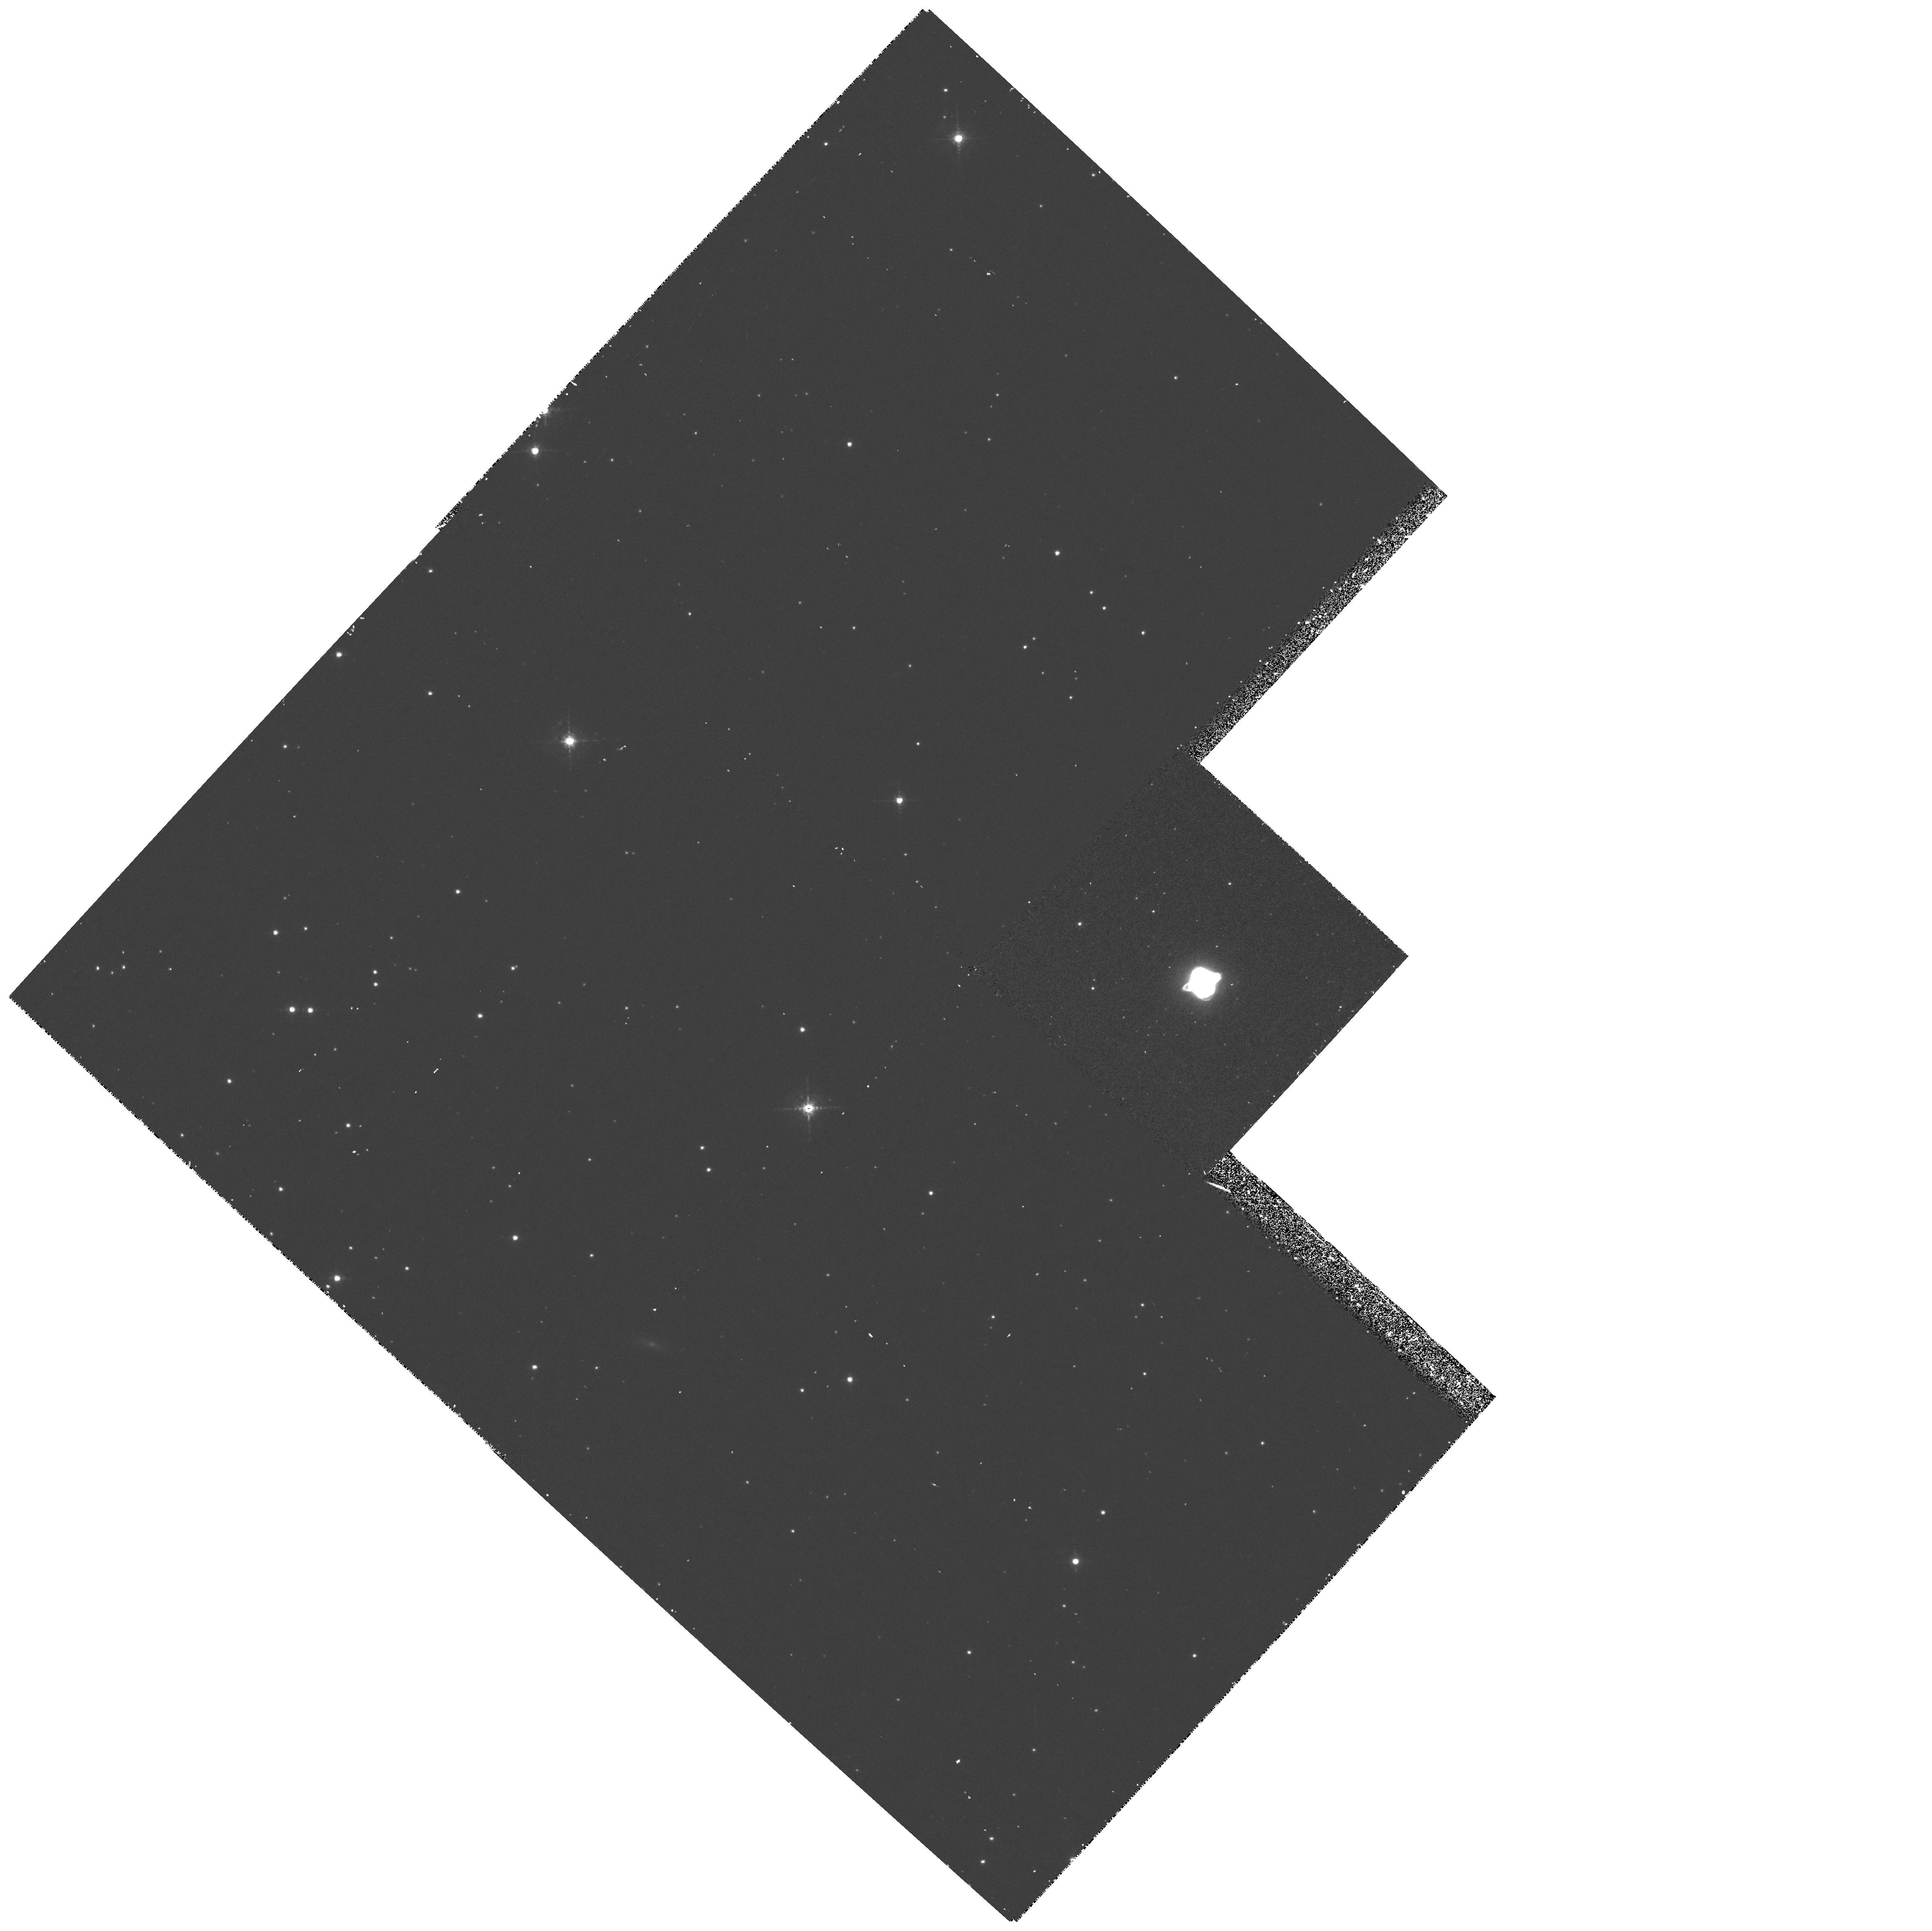
Target: HE3-1357-OFFSET
Instrument: WFPC2/PC
Filter: F631N
Exposure: 37 min
Observation ID: hst_6039_01_wfpc2_pc_f631n_u34101

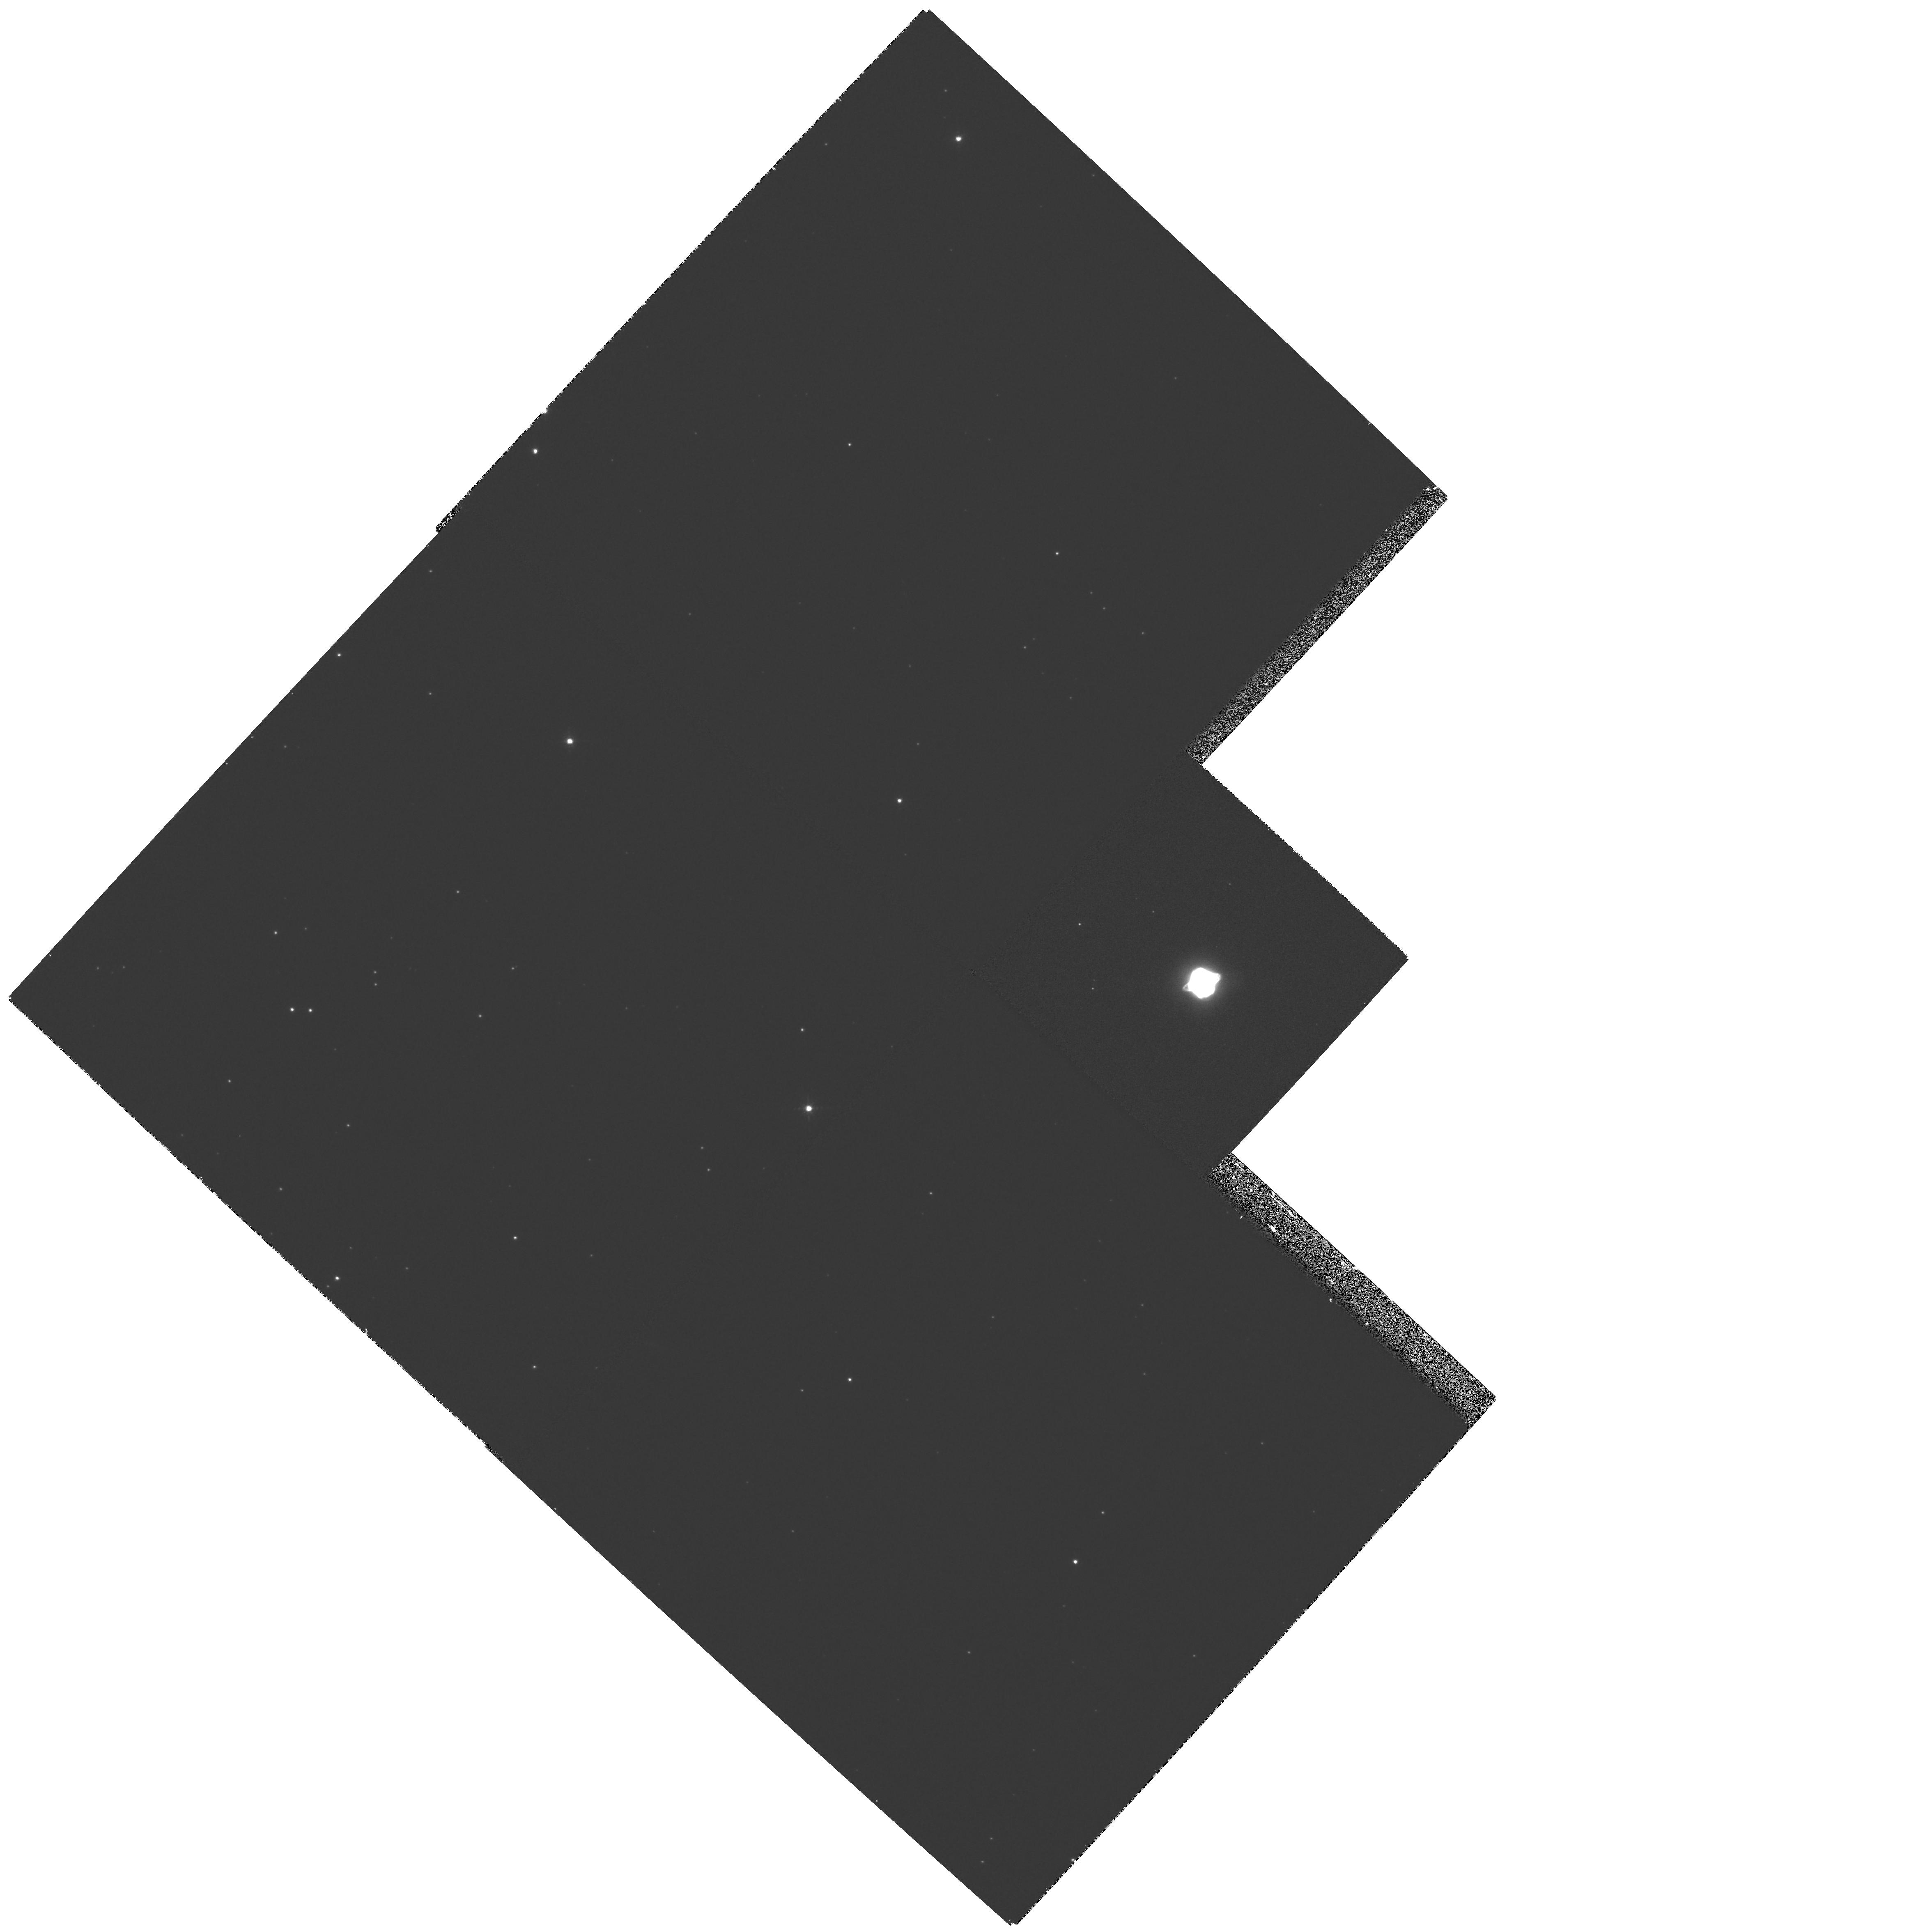
Target: HE3-1357-OFFSET
Instrument: WFPC2/PC
Filter: F658N
Exposure: 12 min
Observation ID: hst_6039_01_wfpc2_pc_f658n_u34101

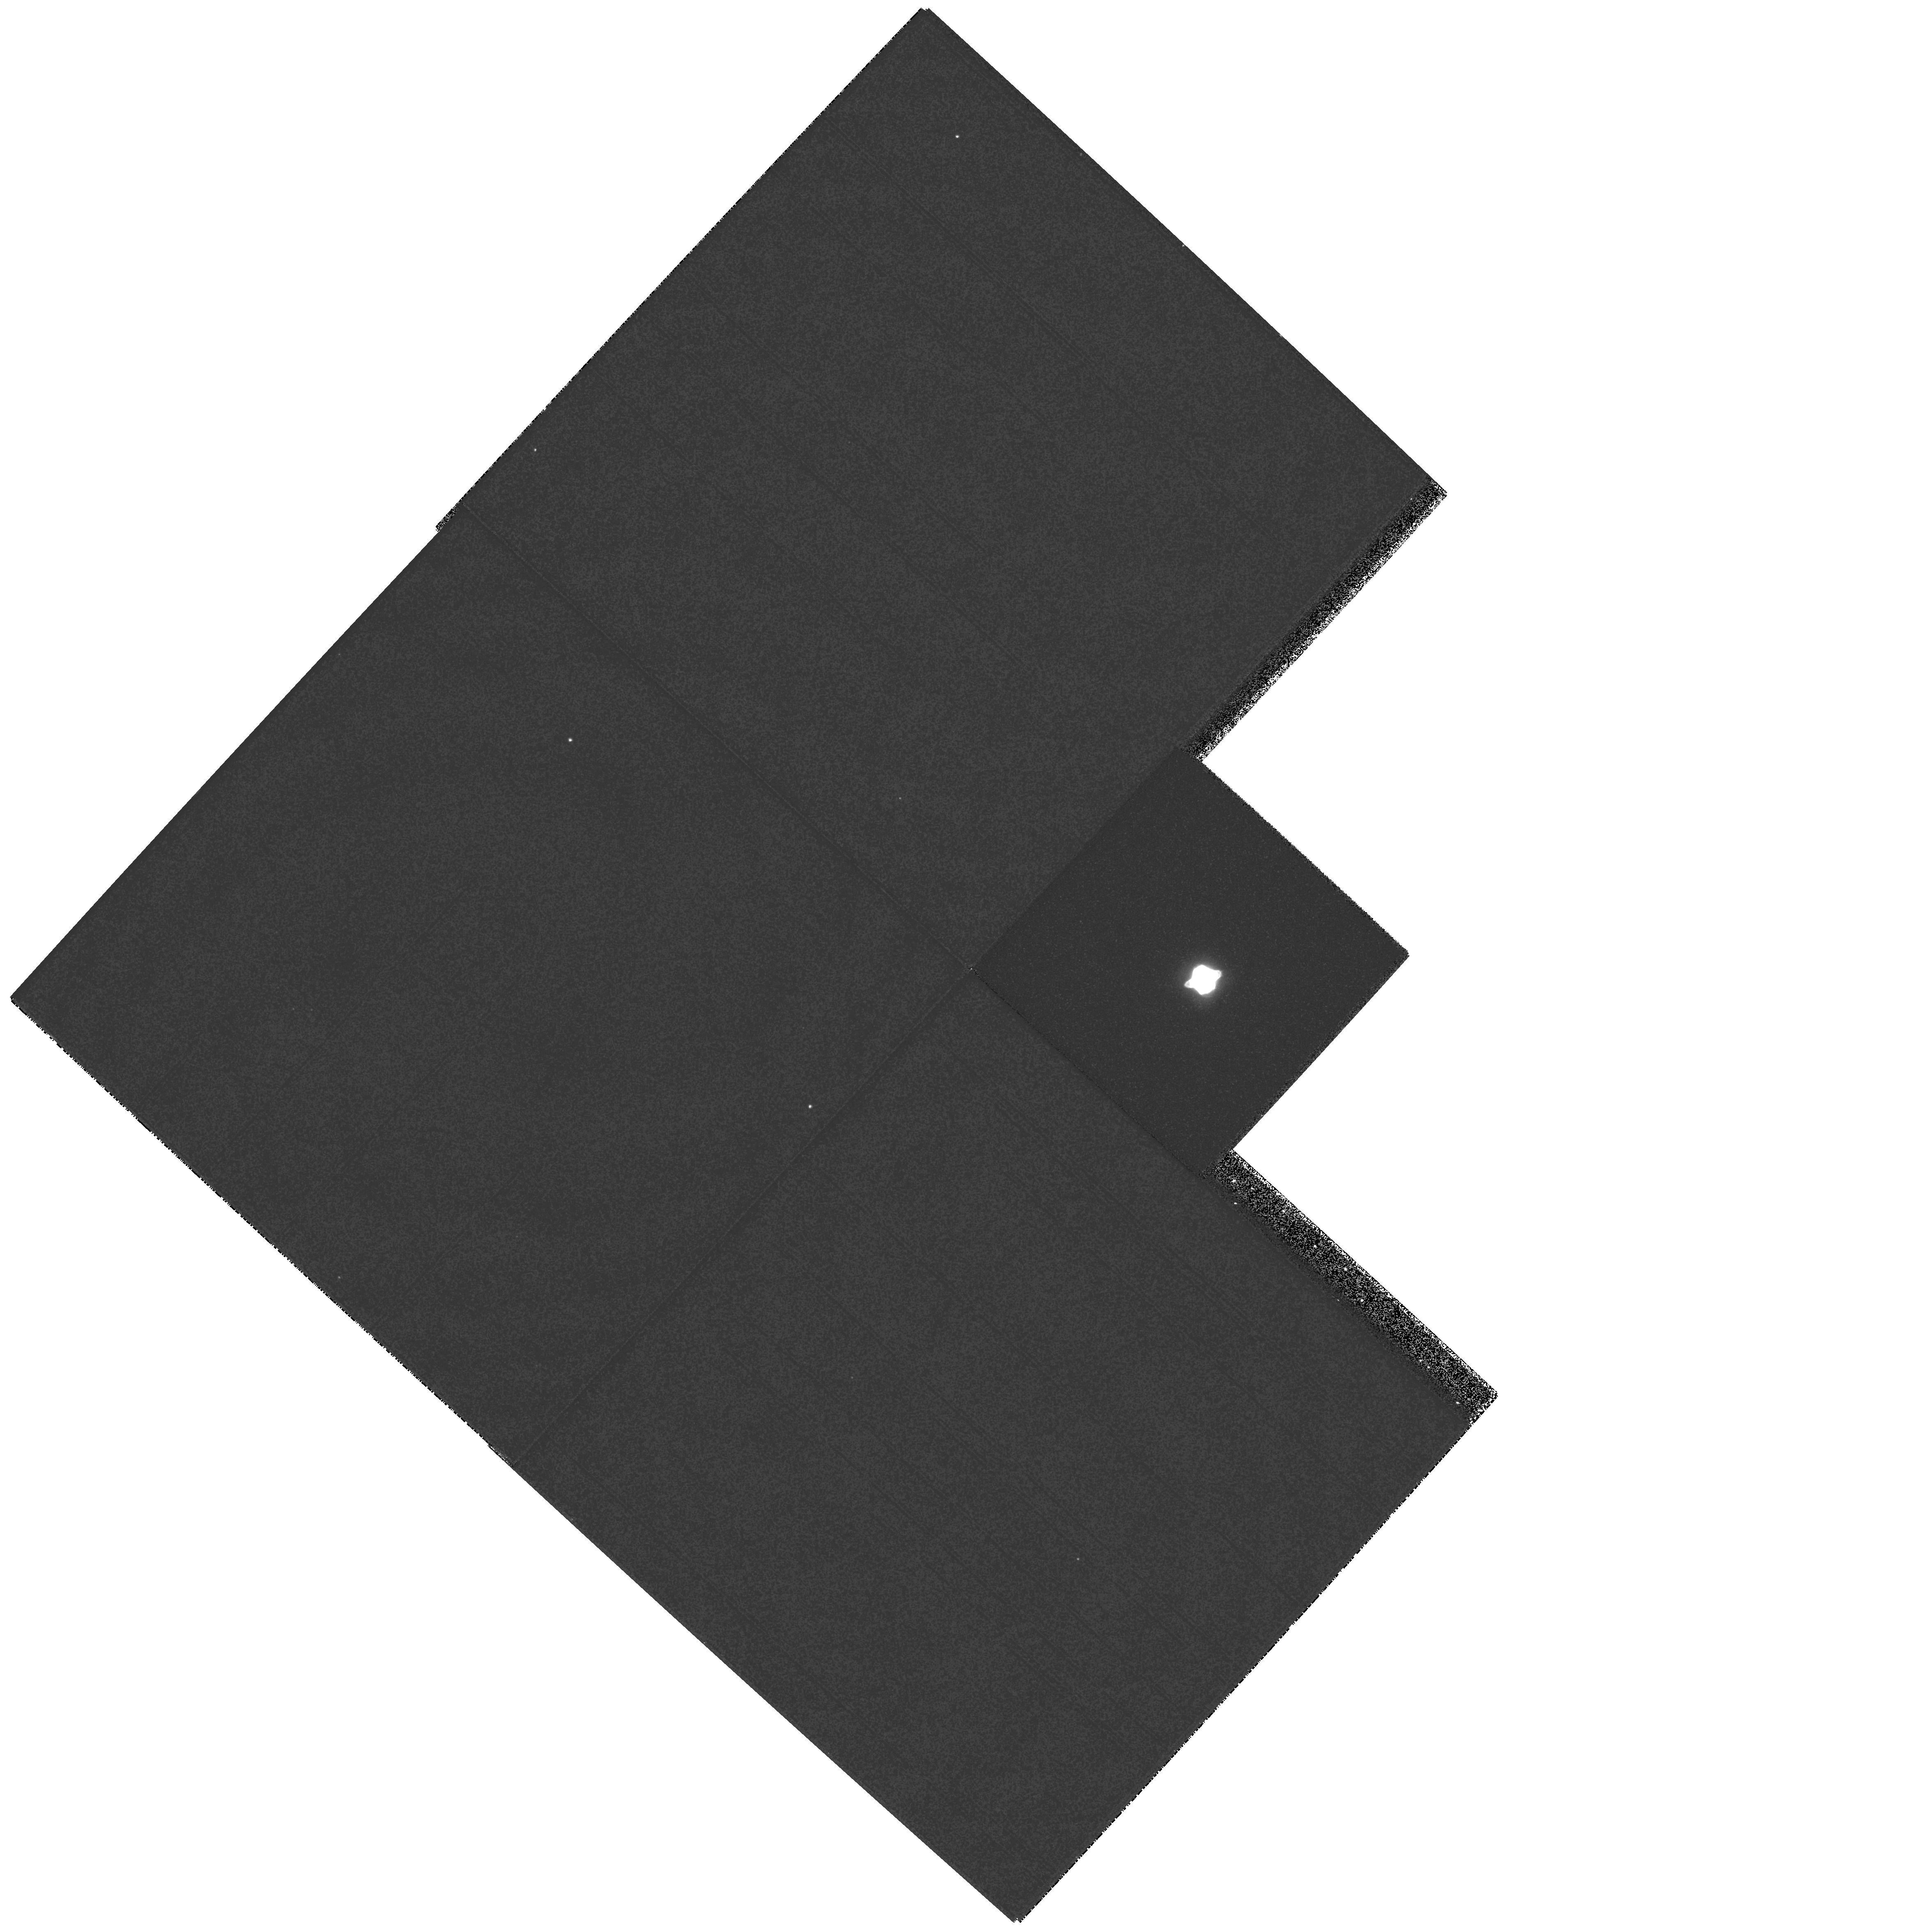
Target: HE3-1357-OFFSET
Instrument: WFPC2/PC
Filter: F502N
Exposure: 3 min
Observation ID: hst_6039_01_wfpc2_pc_f502n_u34101

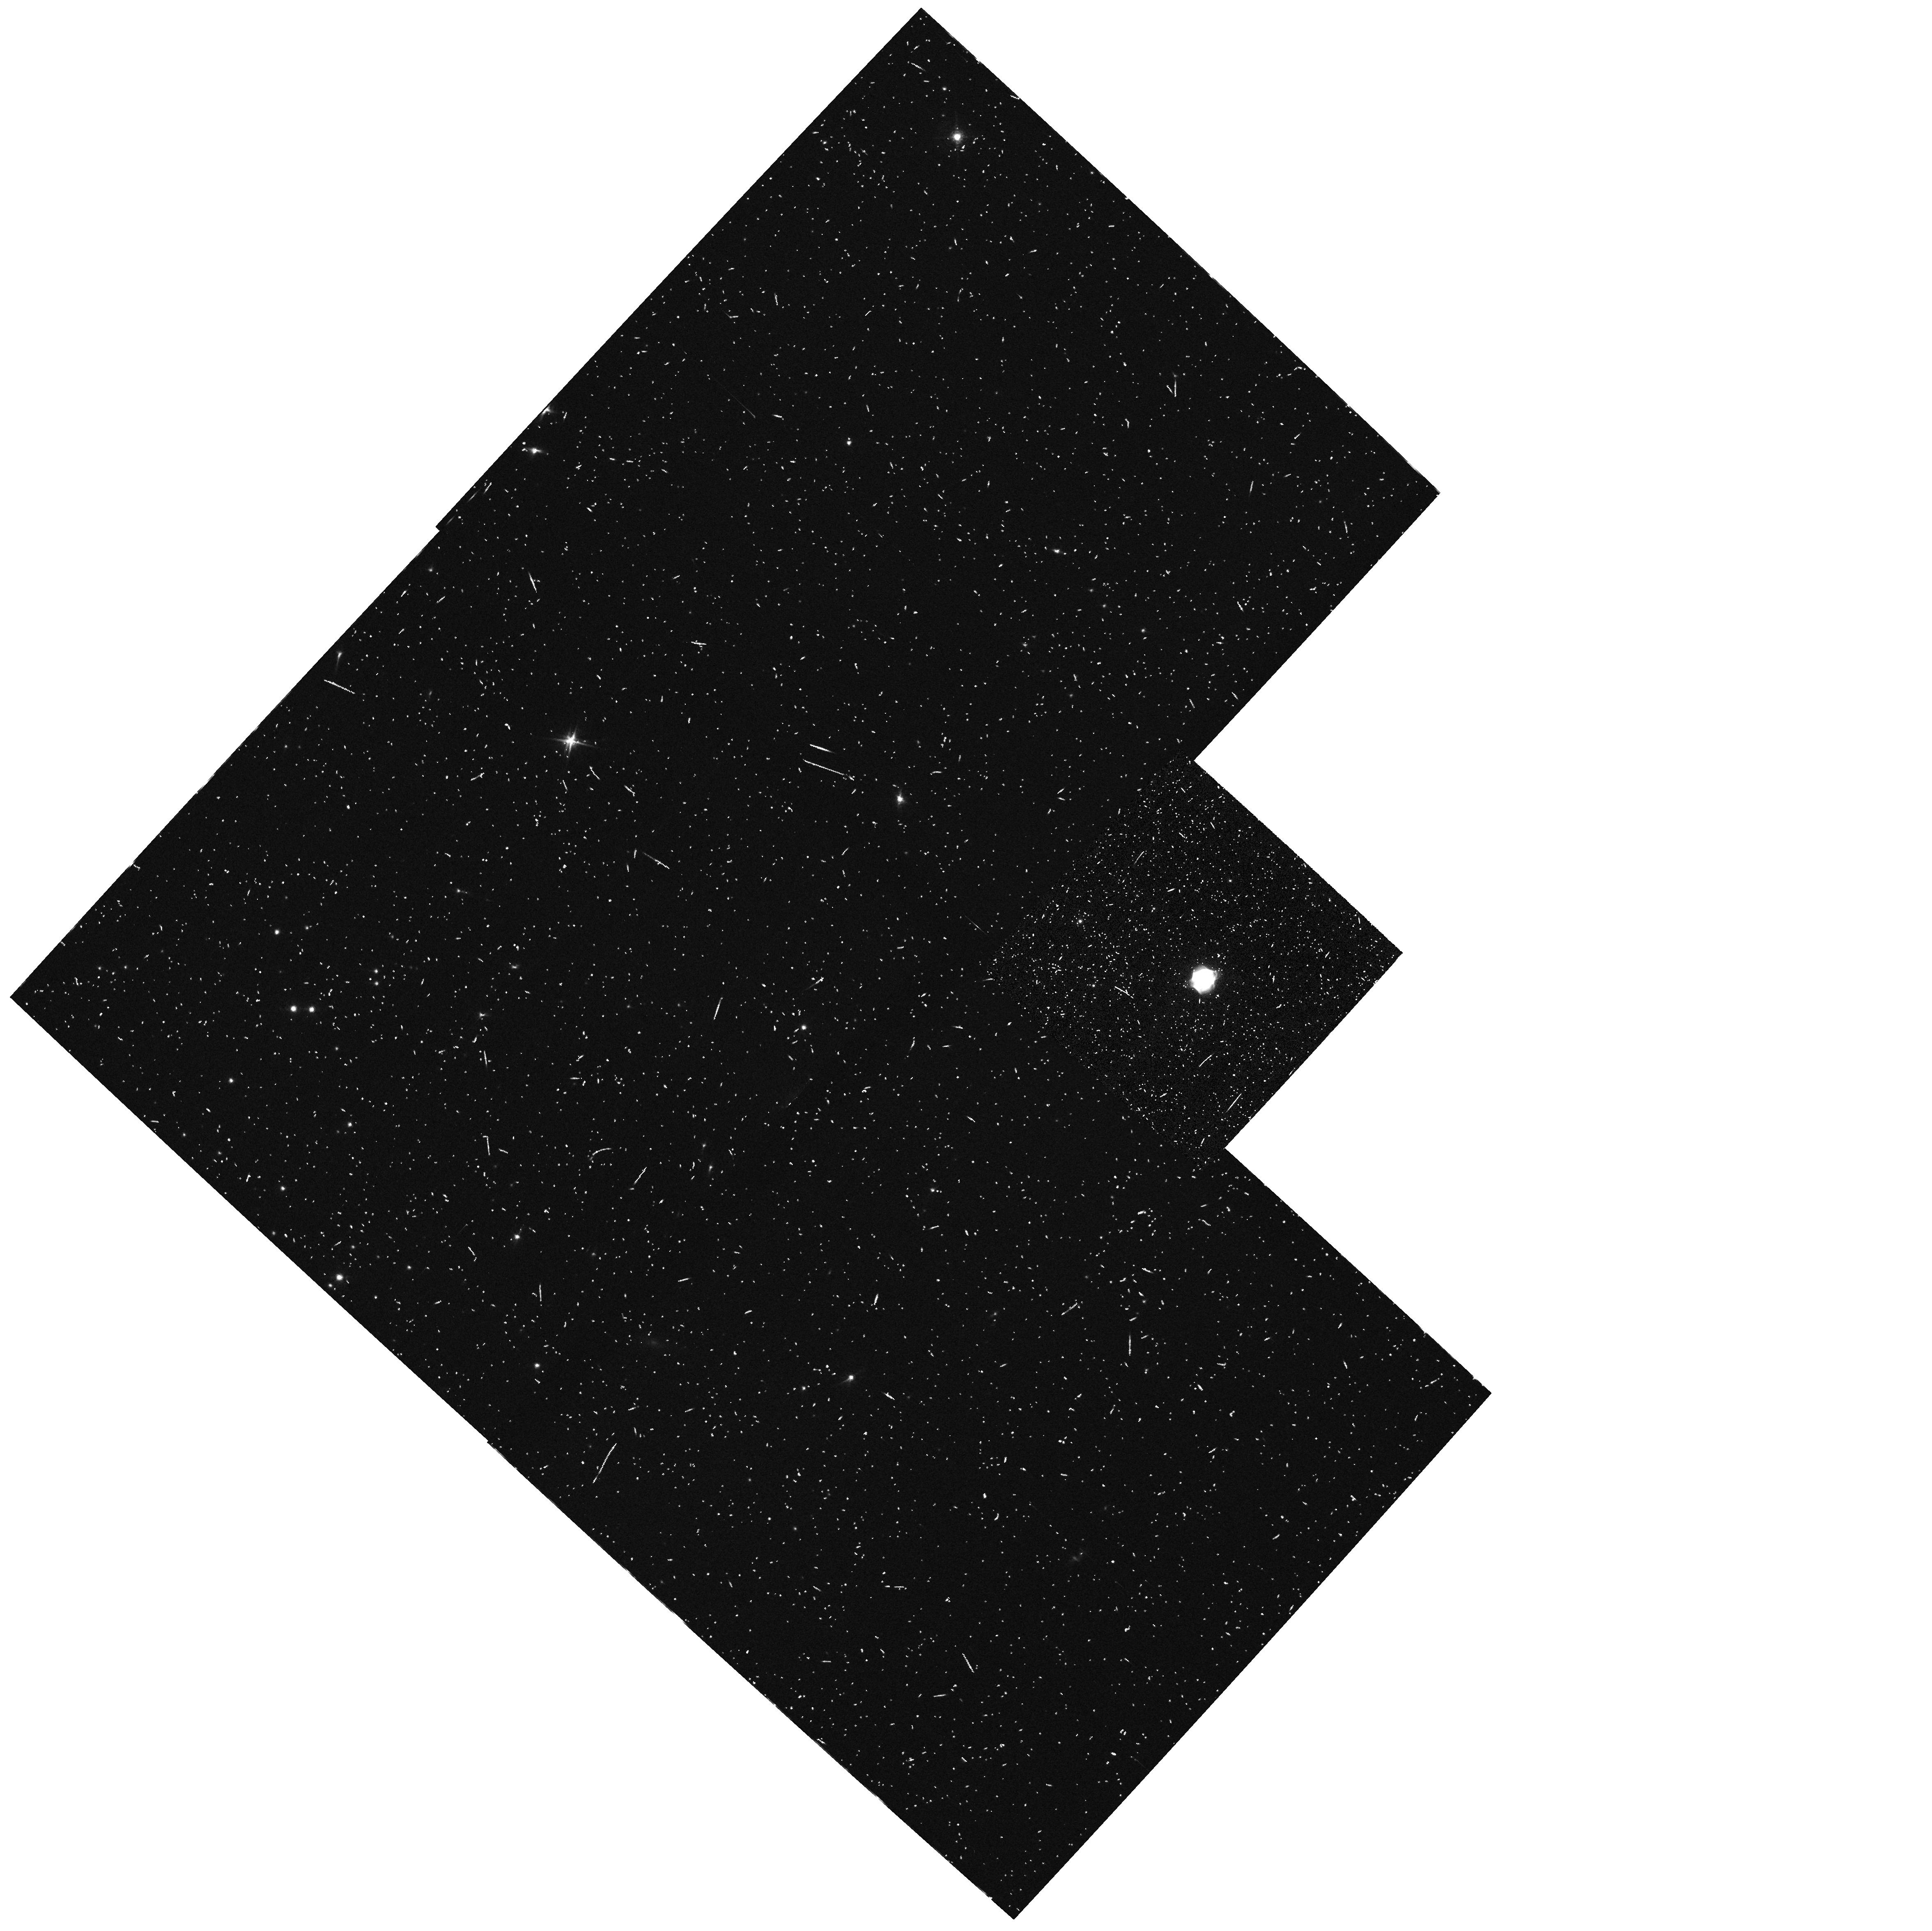
Target: HE3-1357-OFFSET
Instrument: WFPC2/PC
Filter: FQCH4N15
Exposure: 18 min
Observation ID: hst_6039_01_wfpc2_pc_fqch4n15_u34101

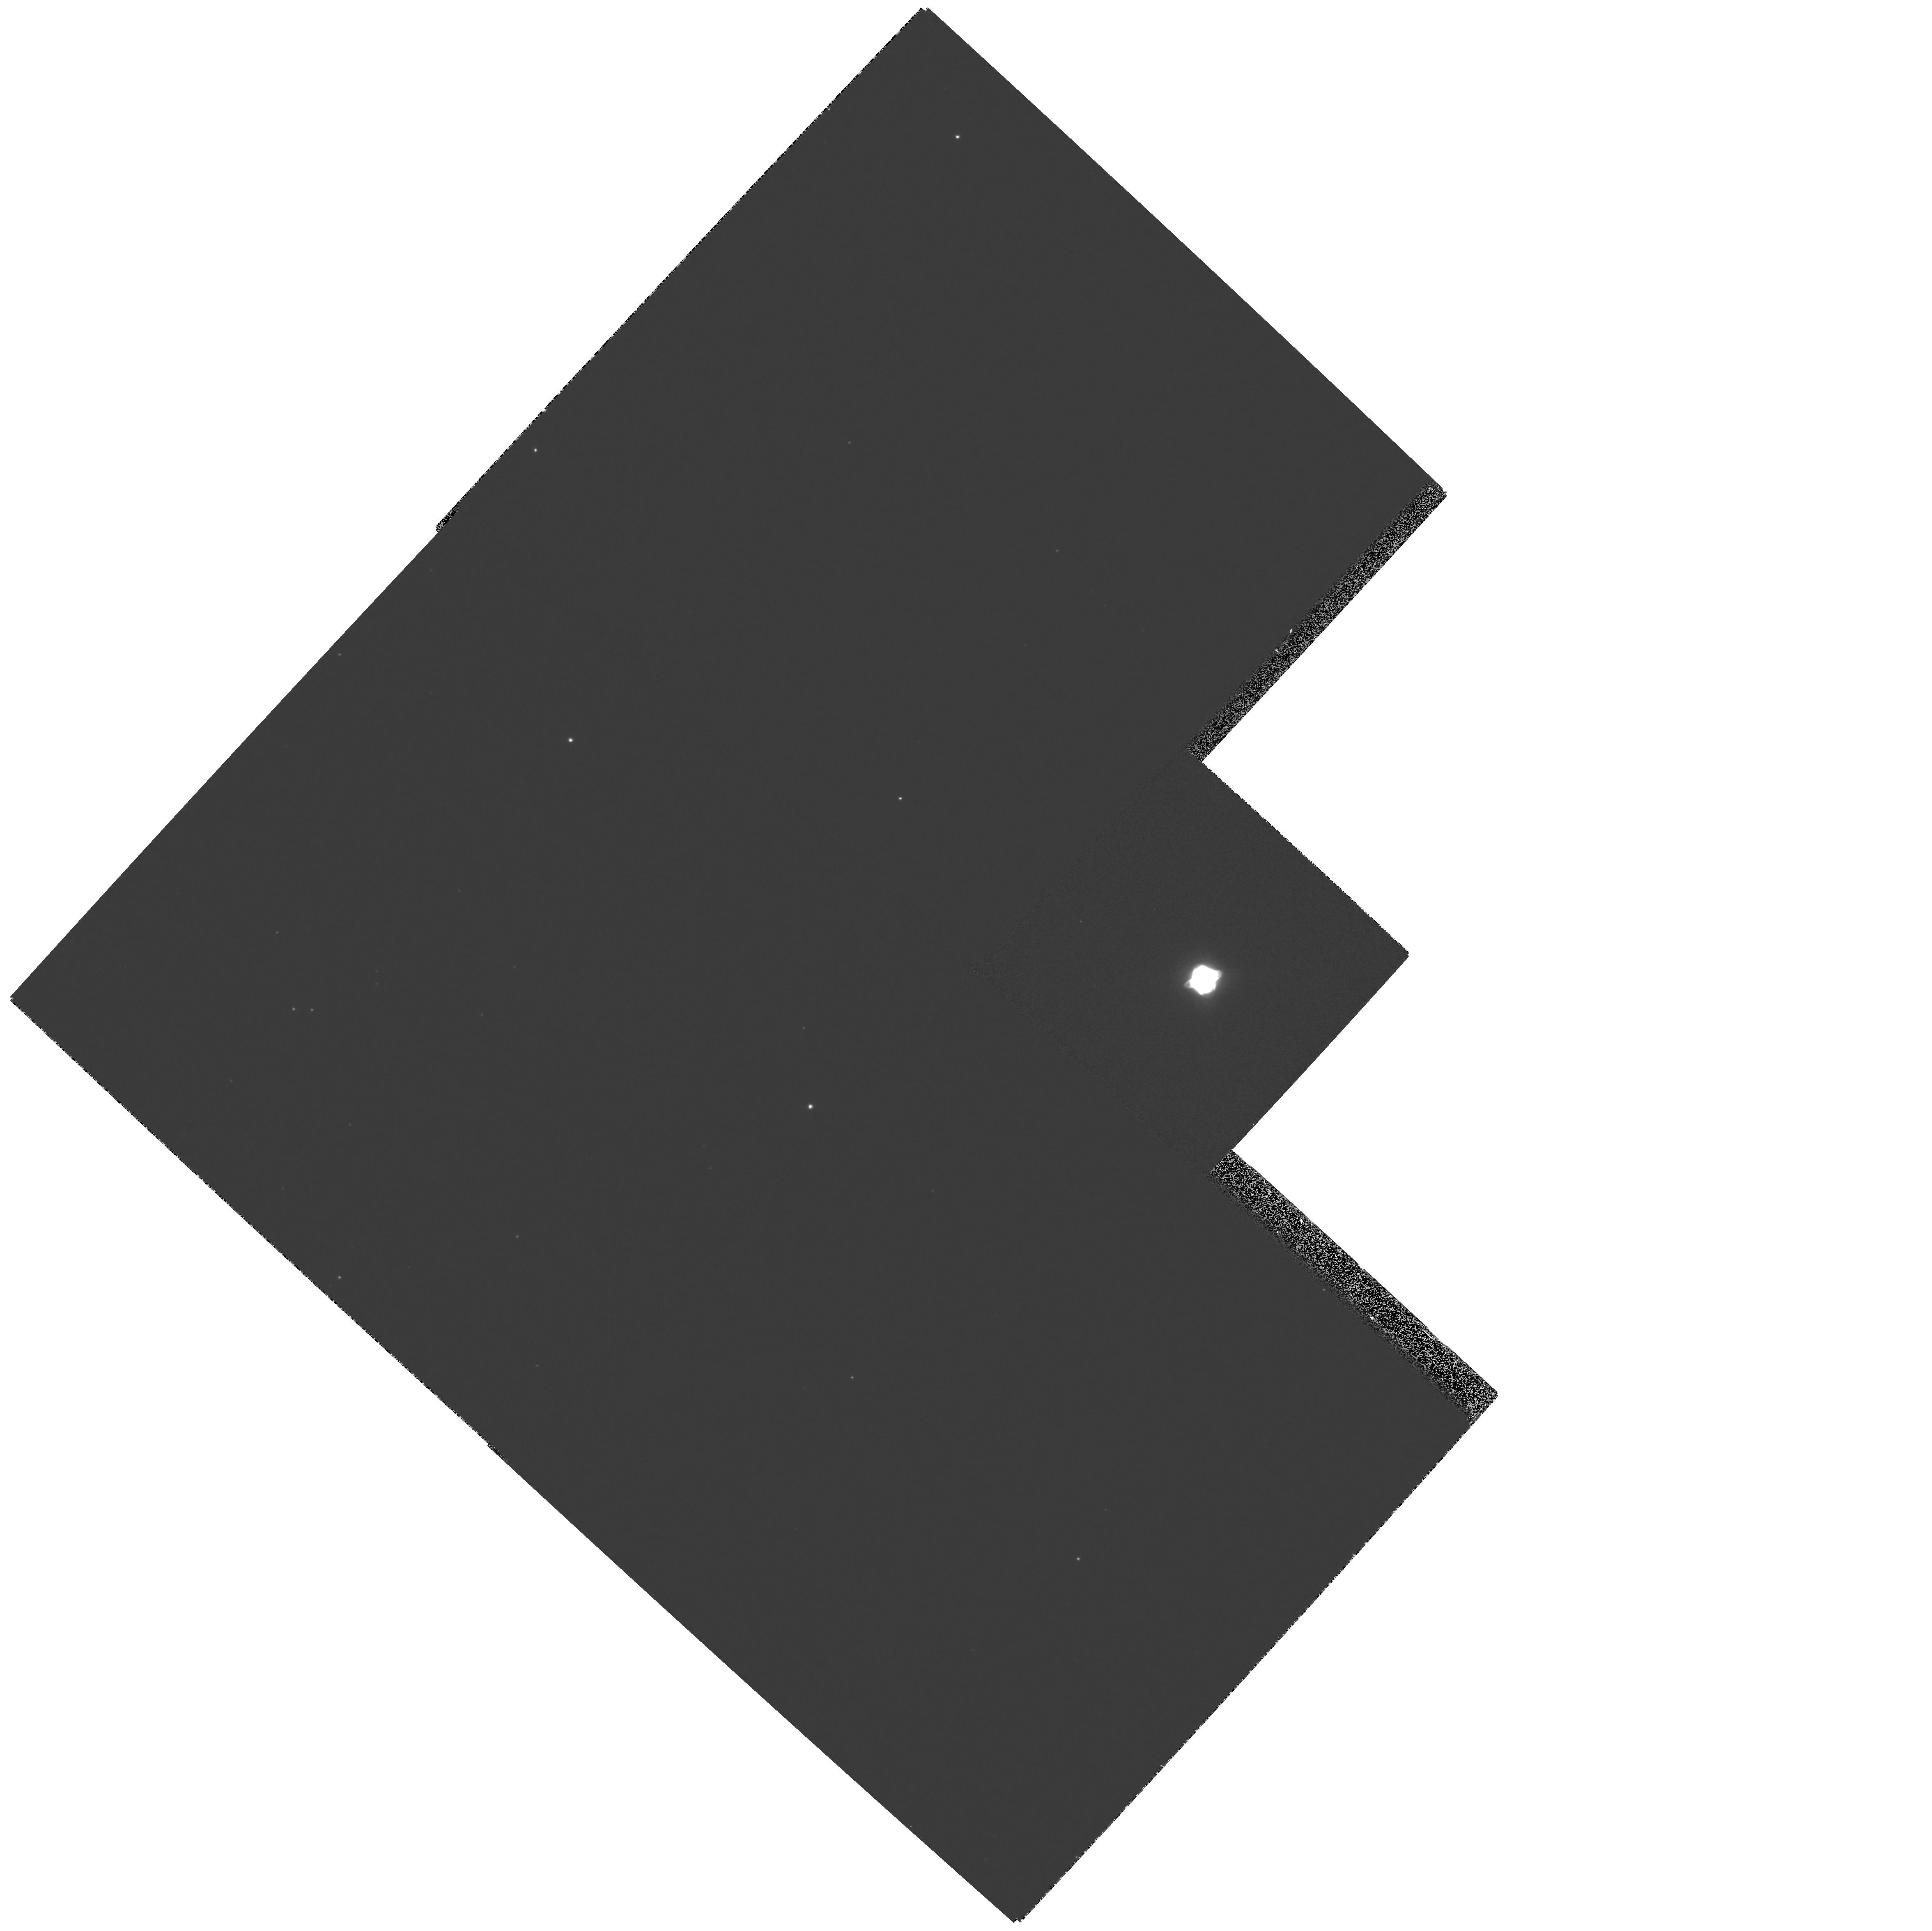
Target: HE3-1357-OFFSET
Instrument: WFPC2/PC
Filter: F656N
Exposure: 4 min
Observation ID: hst_6039_01_wfpc2_pc_f656n_u34101

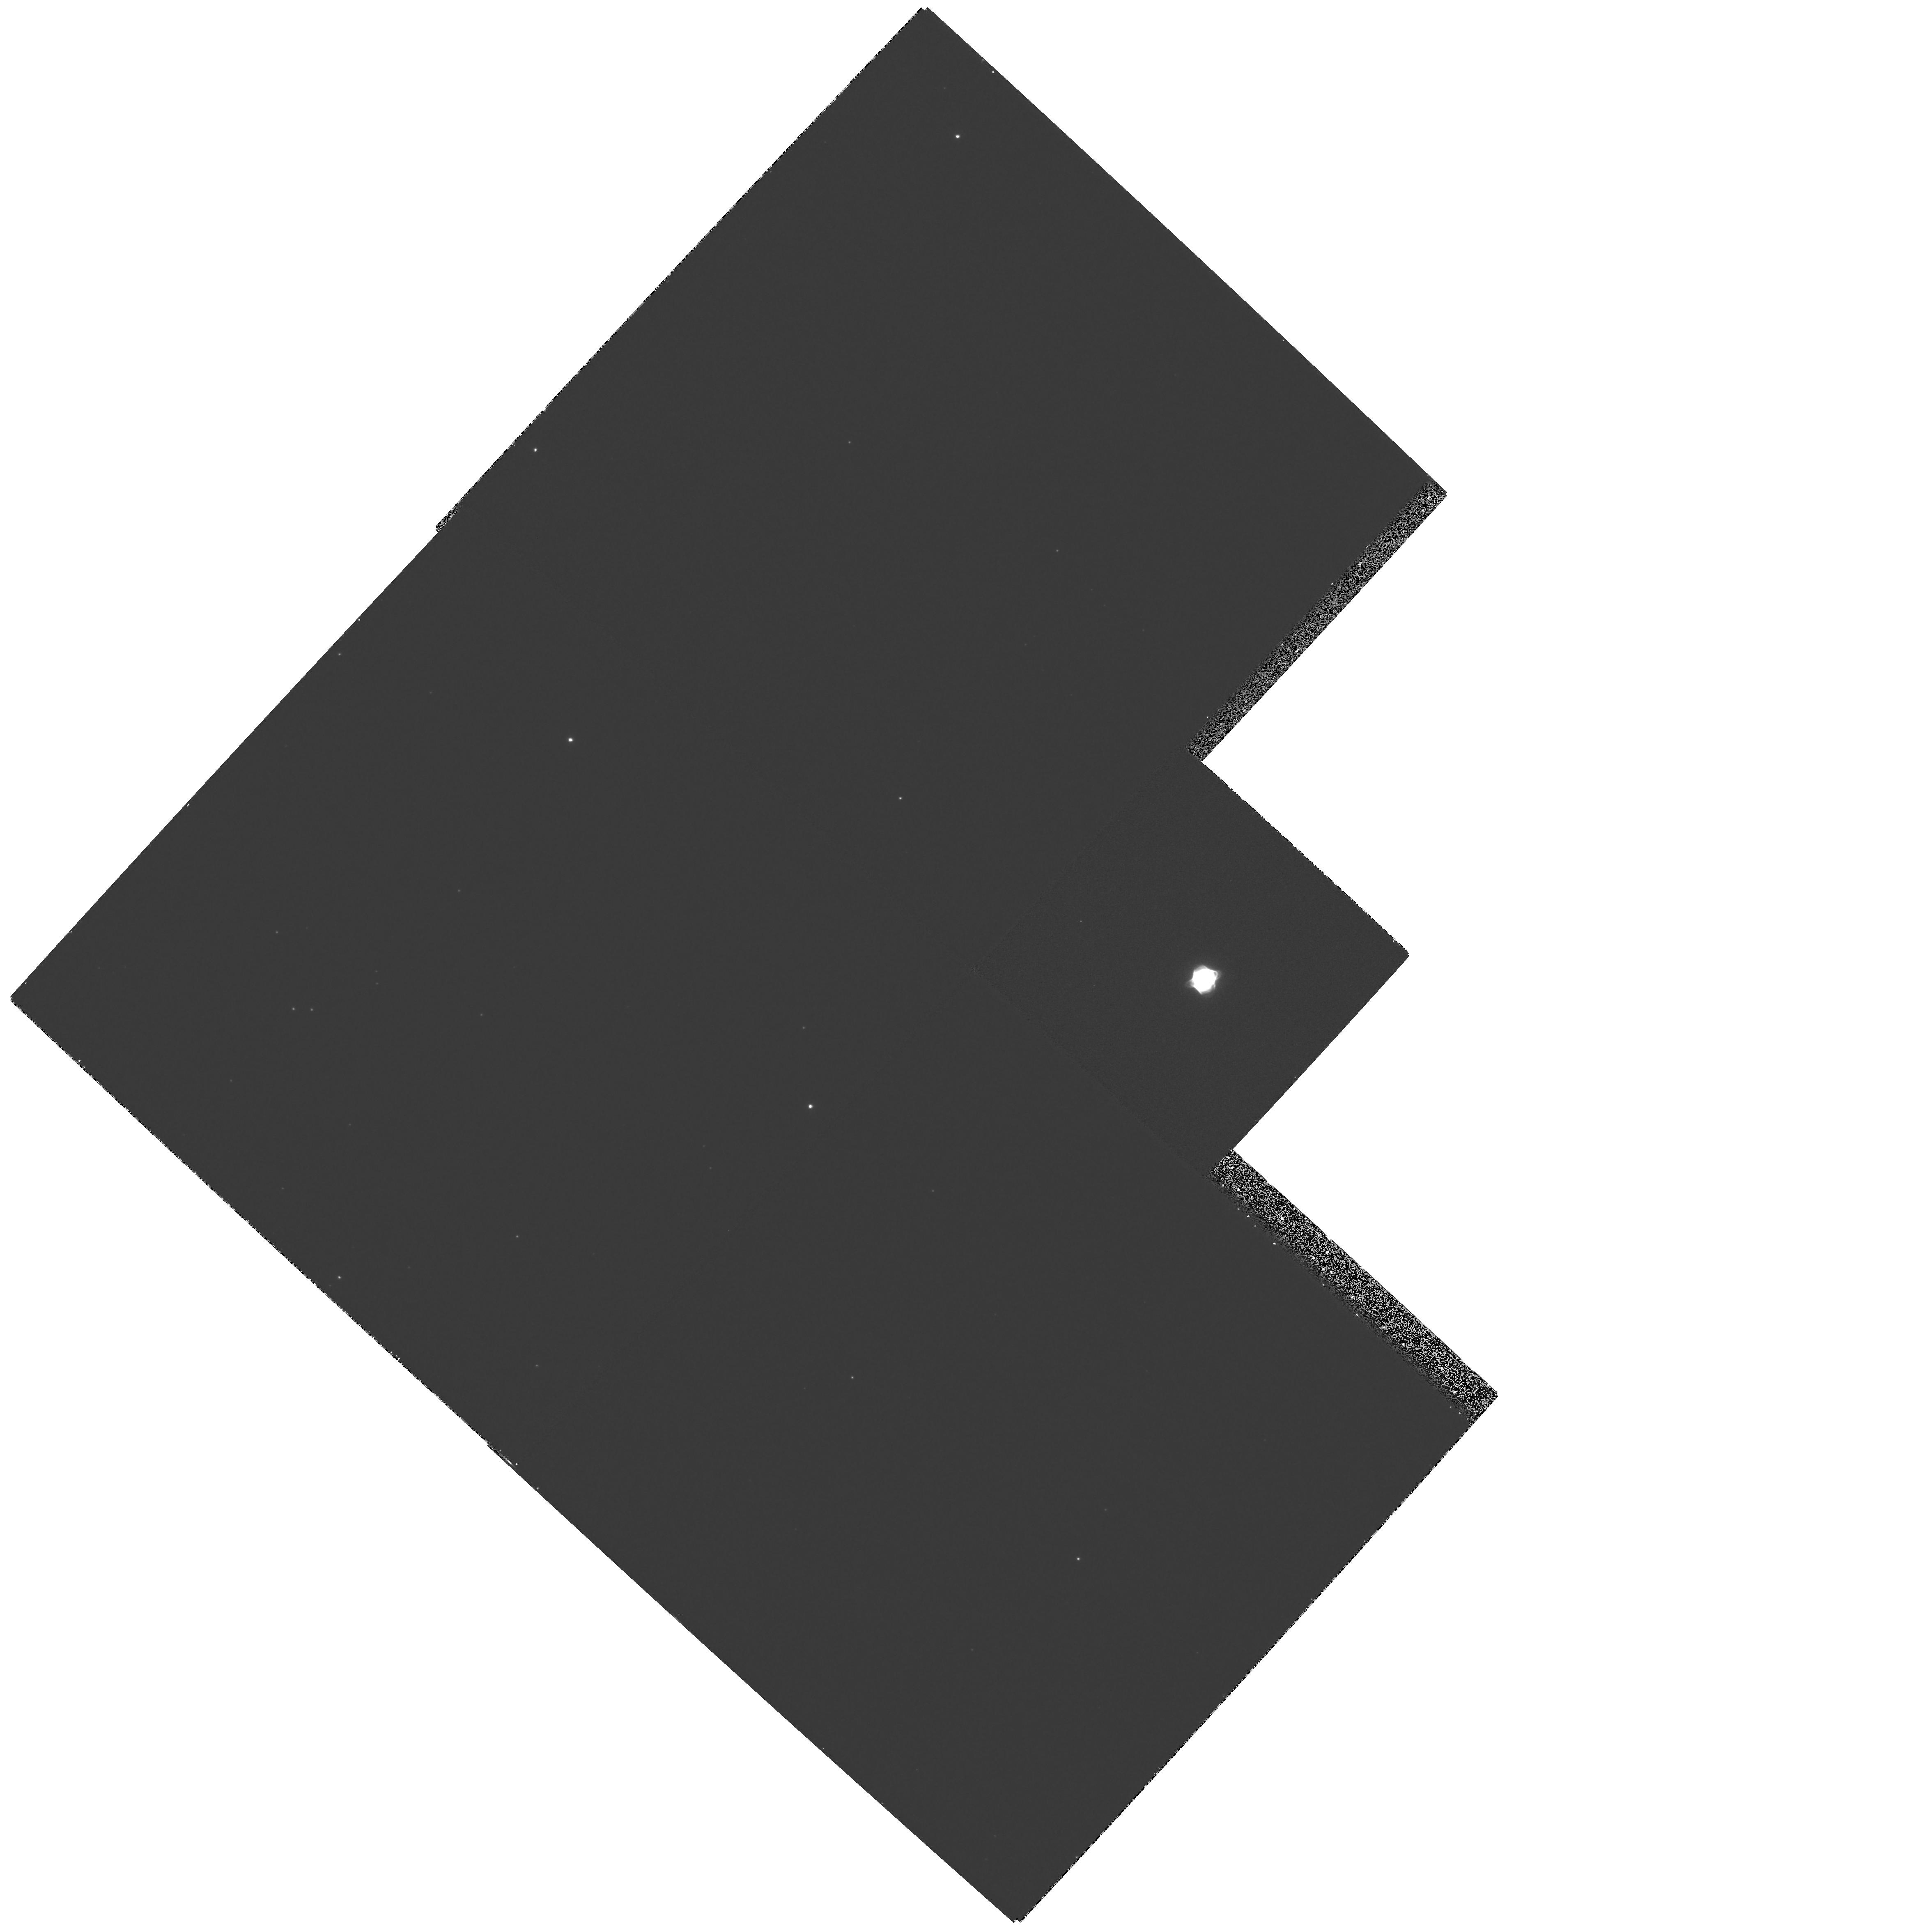
Target: HE3-1357-OFFSET
Instrument: WFPC2/PC
Filter: F487N
Exposure: 12 min
Observation ID: hst_6039_01_wfpc2_pc_f487n_u34101

The Young, Rapidly-Evolving Planetary Nebula He 3-1357 (PI: Bobrowsky, Matthew)

He 3-1357 has apparently become a planetary nebula only within the last 40 years. IUE and ground-based observations have revealed that its spectrum changes noticeably over just a few years, showing stellar evolution ``caught in the act''. HST images resolved it for the first time (in Cycle 2) and we are now in a position to study both its spectral and morphological evolution. It is of crucial importance to determine whether the unique spectral changes observed in He 3-1357 are related to a sporadic episode of mass loss enhancement, or whether they constitute the evidence for continuous temporal evolution through the H-R diagram. We propose a combination of imaging and spectral observations, not only to derive the physical conditions and chemical abundances in the nebula, but also to investigate the stellar wind (which is known to be changing in time as well) and understand the characteristics of the central star. The extremely compact nature of He 3-1357 makes necessary the use of the high-resolution capabilities of HST to determine how the chemical abundances vary throughout the nebula. These results will be important not only for understanding this rapidly-changing object, but also for understanding the formation process of planetary nebulae in general and for testing the models trying to explain the early evolution of planetary nebulae.